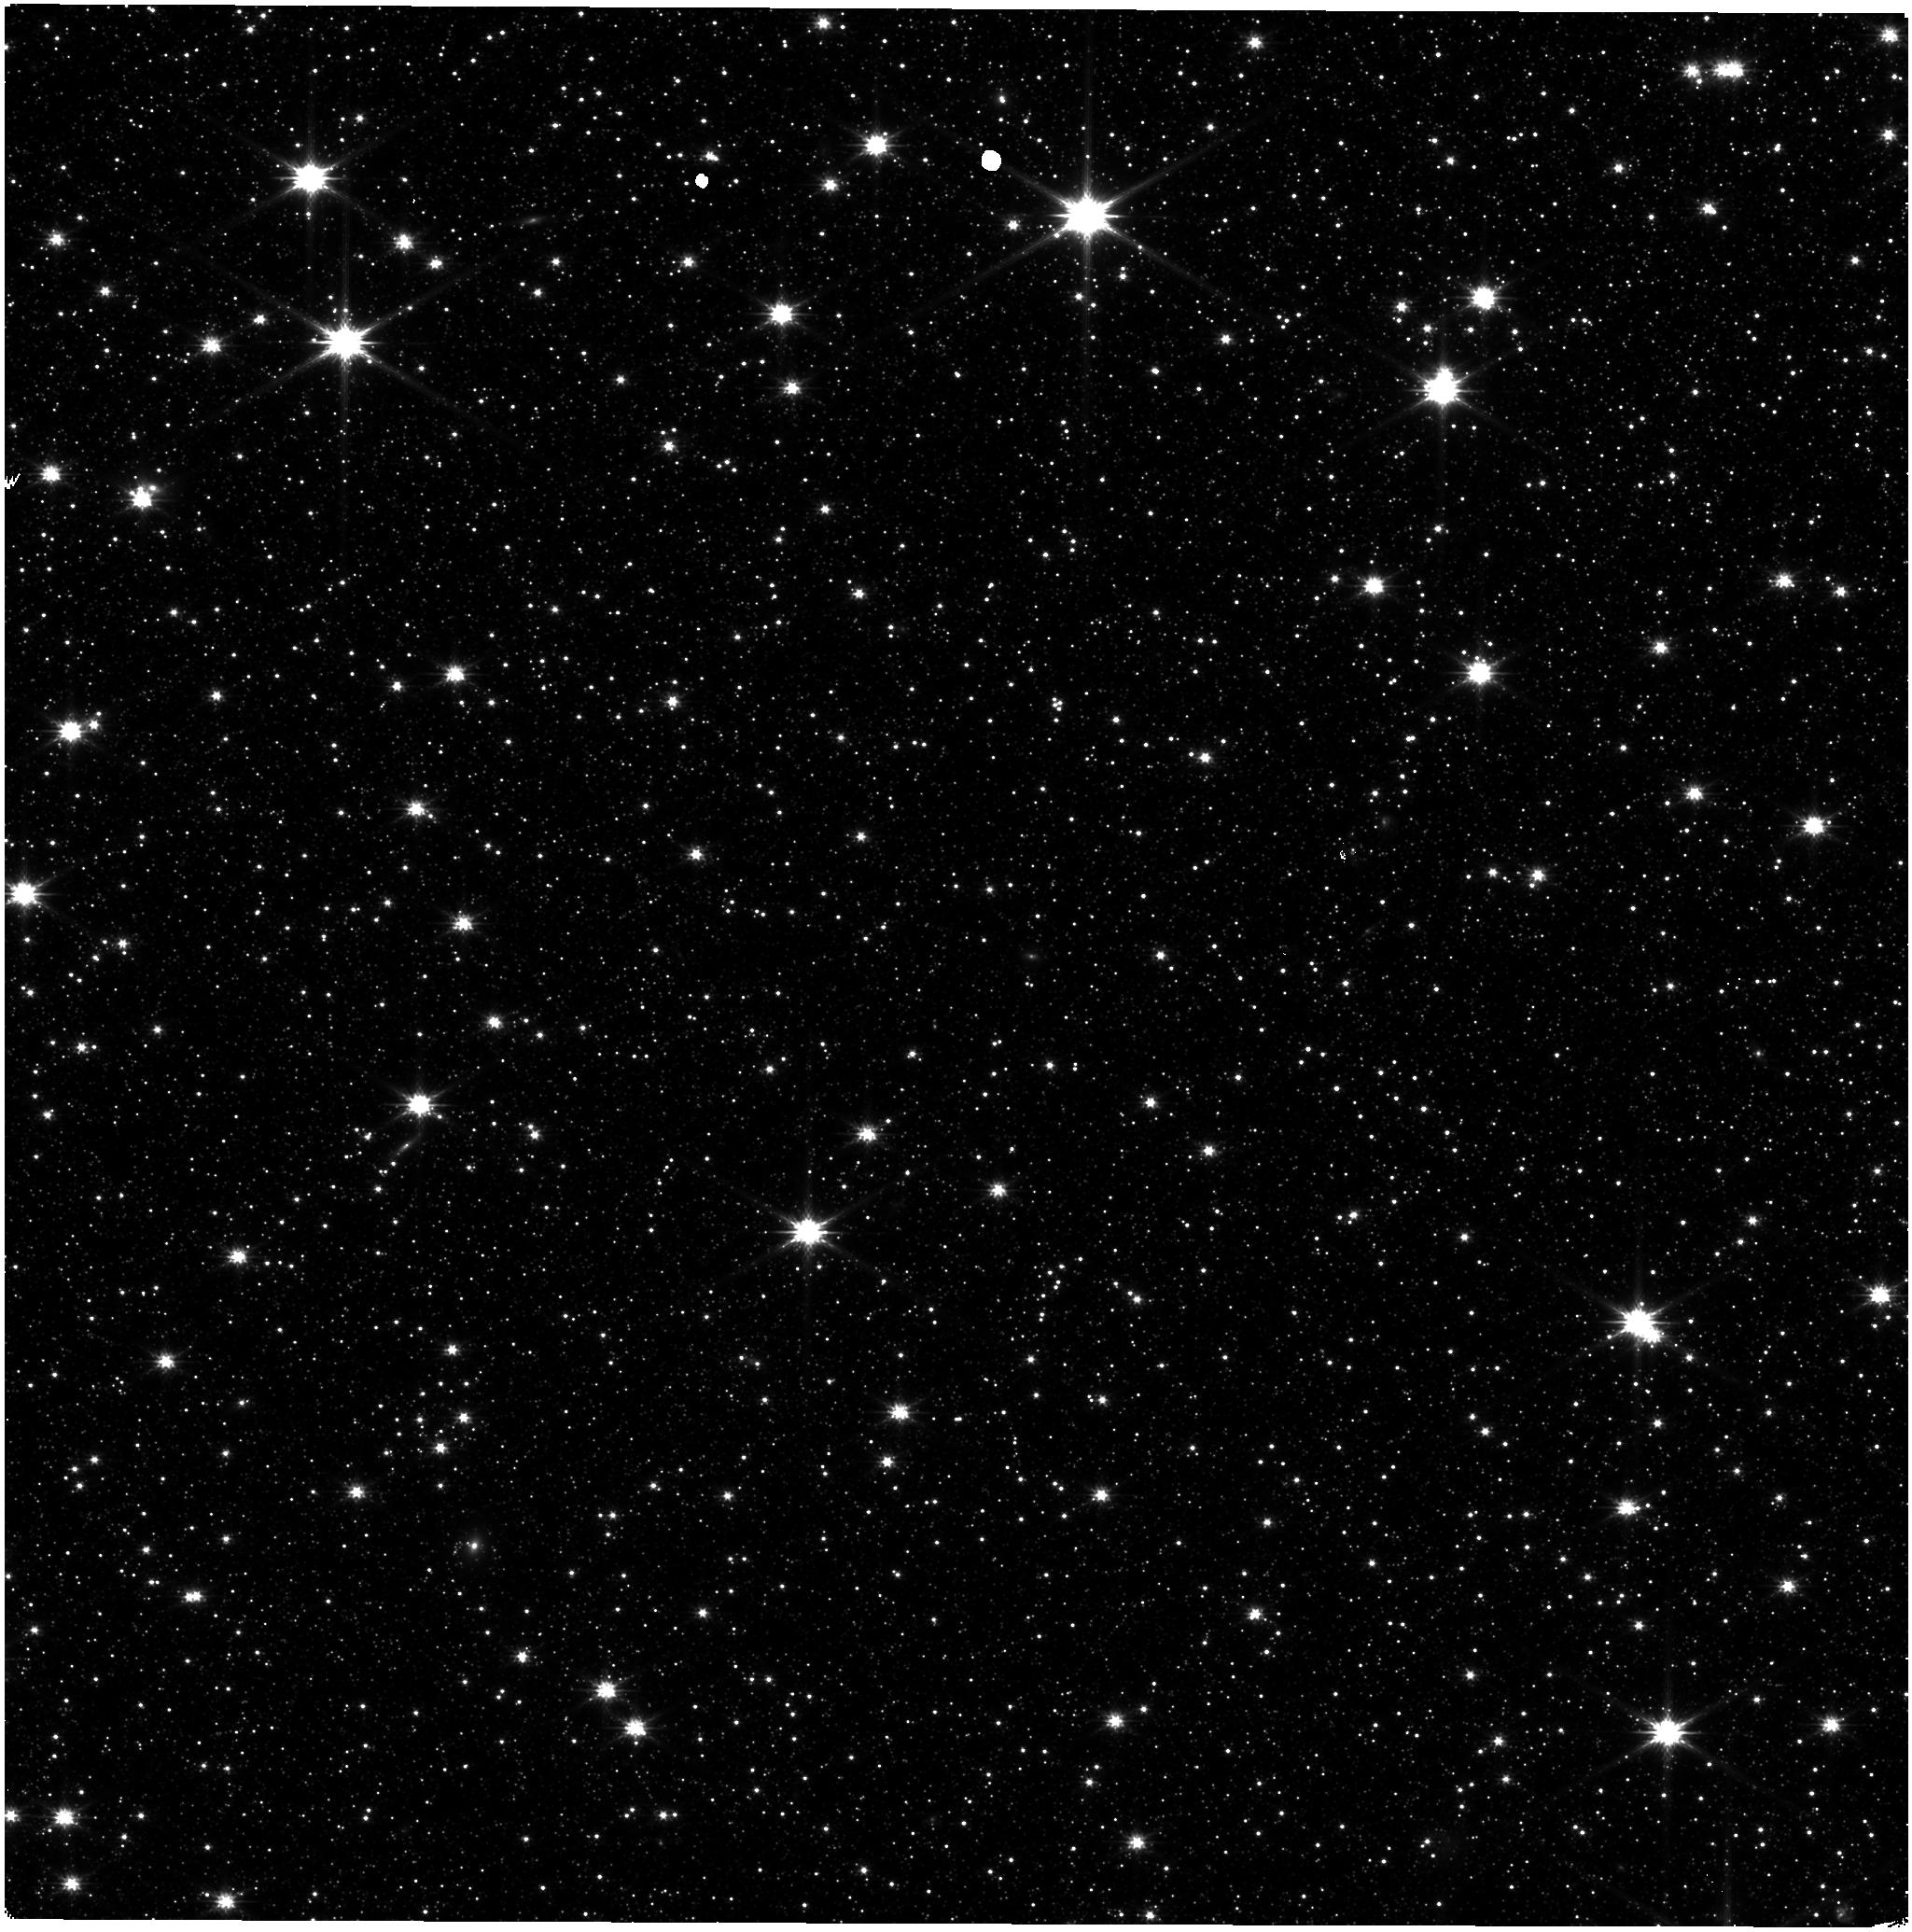
Target: ASTROMETRIC-FIELD
Instrument: NIRISS
Filter: CLEAR+F200W
Exposure: 9 min
Observation ID: jw04475-o011_t001_niriss_clear-f200w

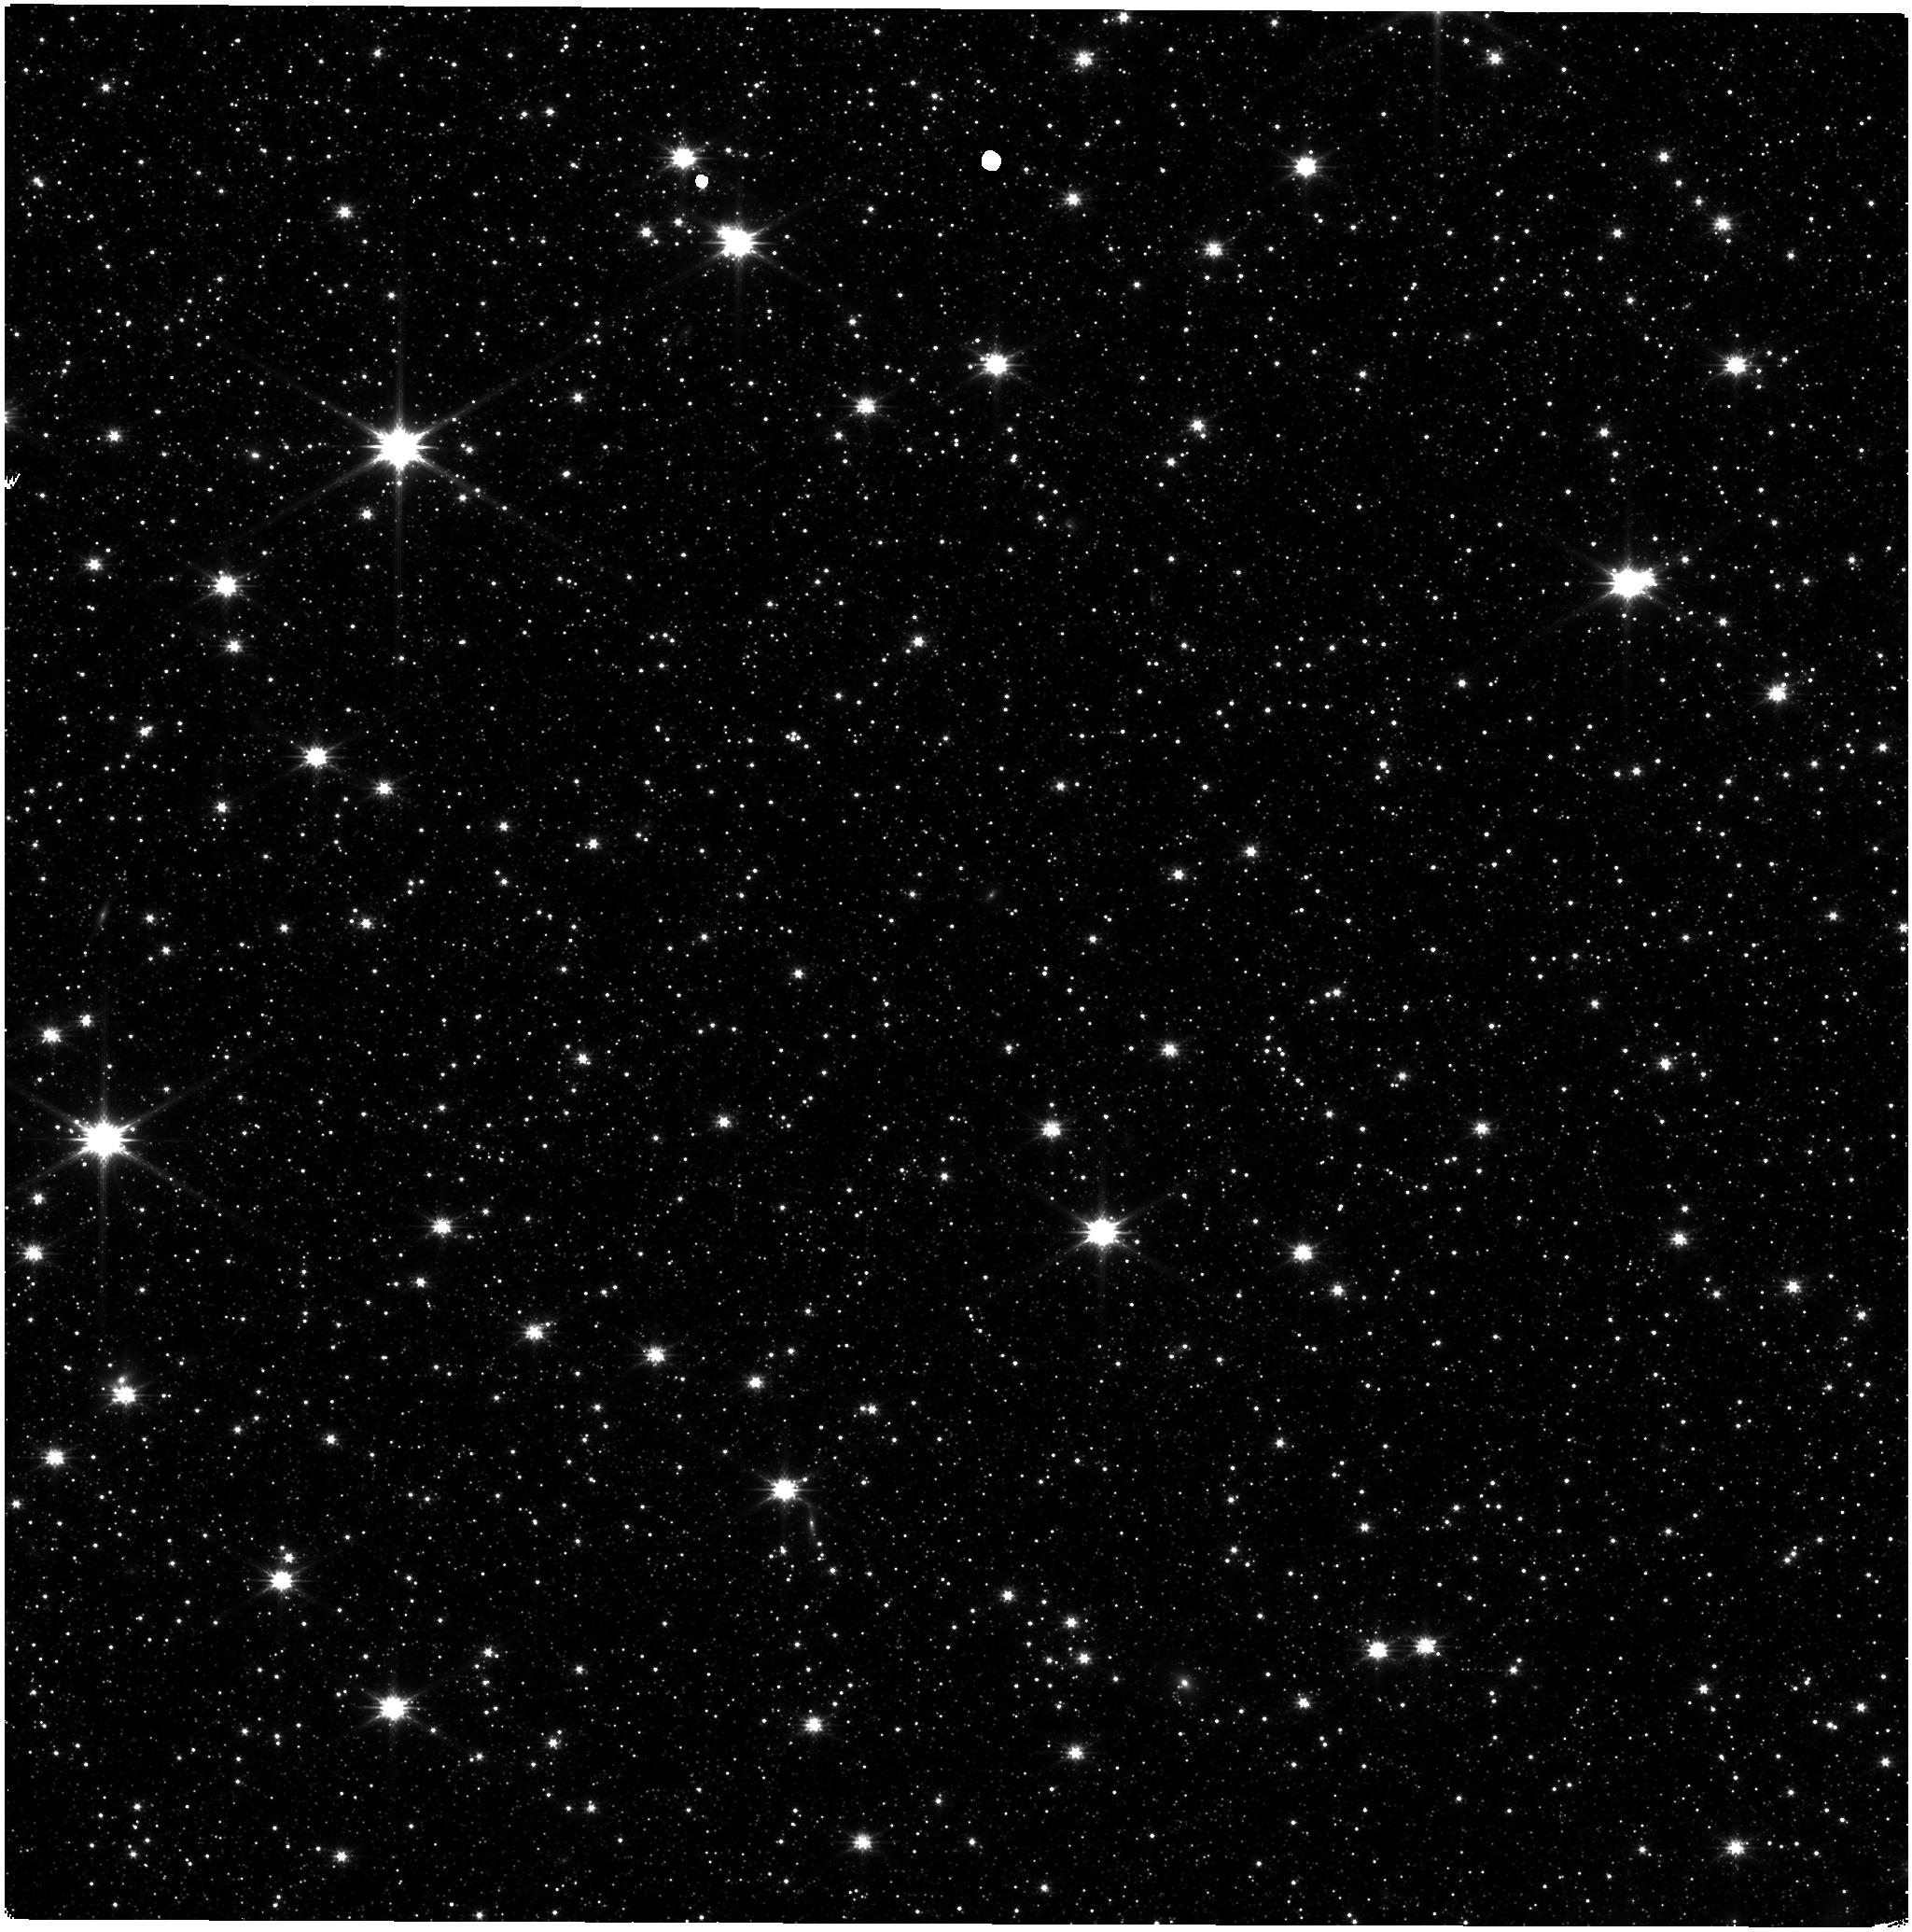
Target: ASTROMETRIC-FIELD
Instrument: NIRISS
Filter: CLEAR+F200W
Exposure: 9 min
Observation ID: jw04475-o009_t001_niriss_clear-f200w

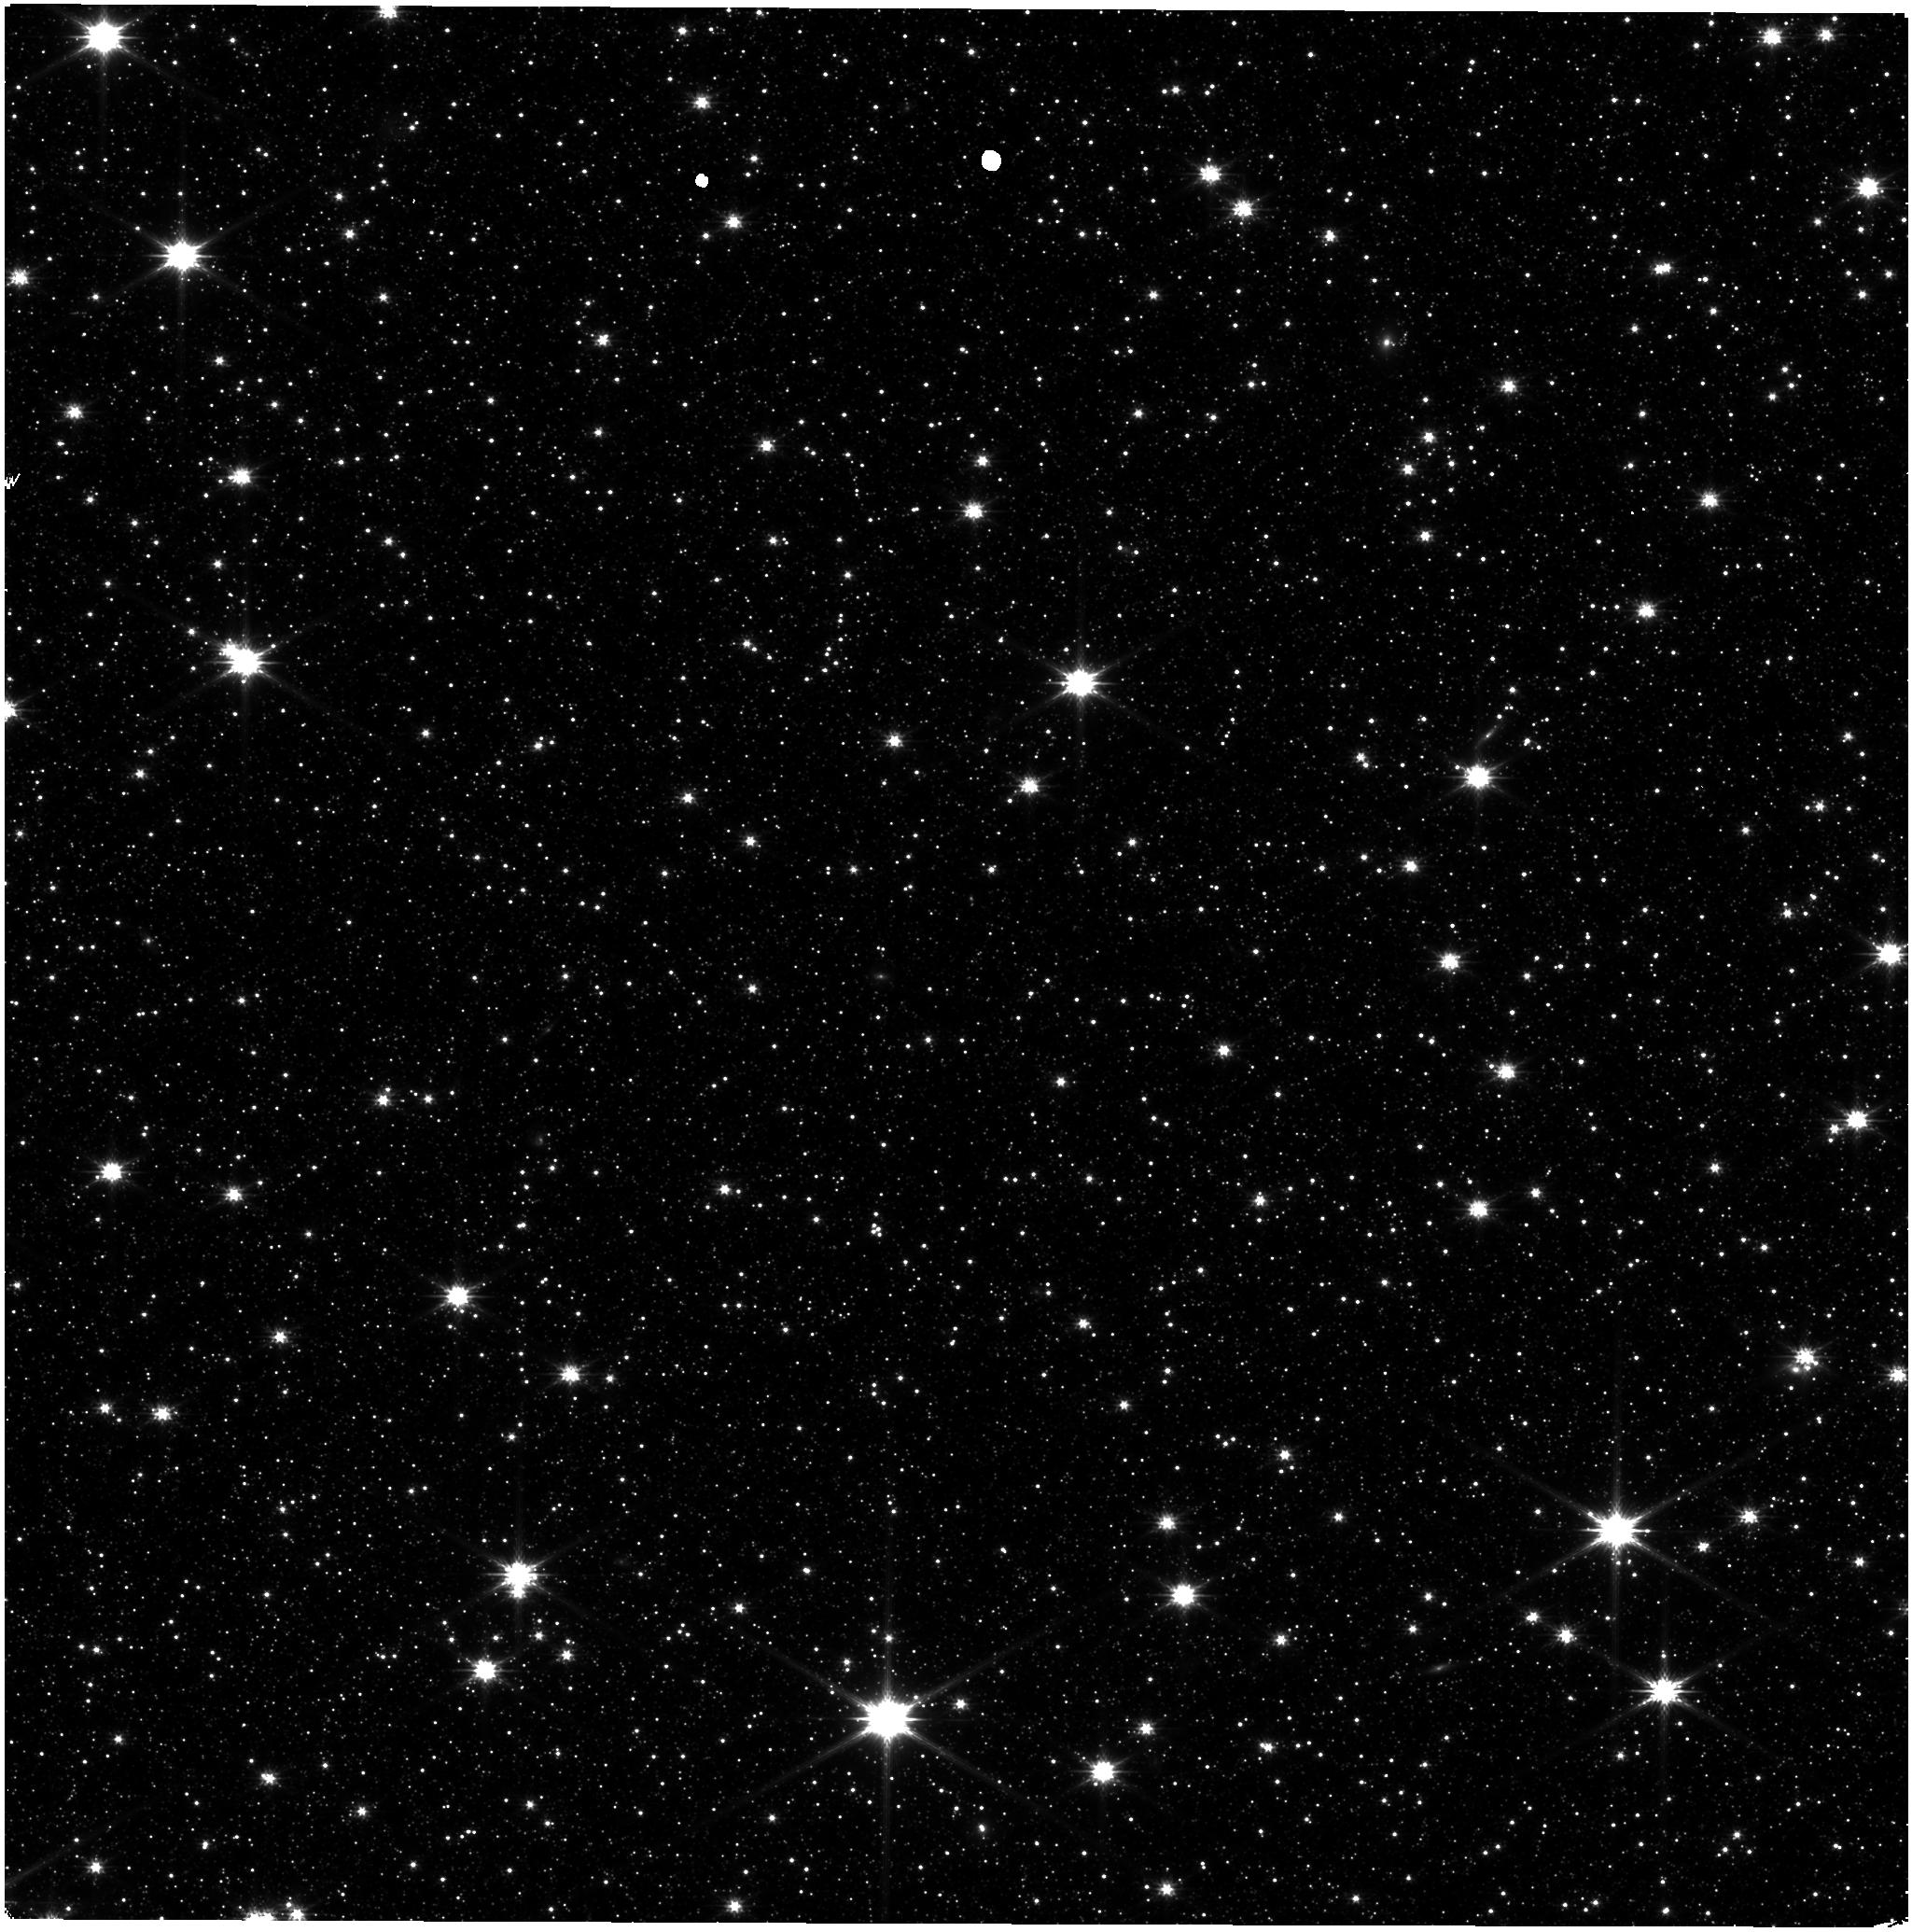
Target: ASTROMETRIC-FIELD
Instrument: NIRISS
Filter: CLEAR+F200W
Exposure: 9 min
Observation ID: jw04475-o005_t001_niriss_clear-f200w

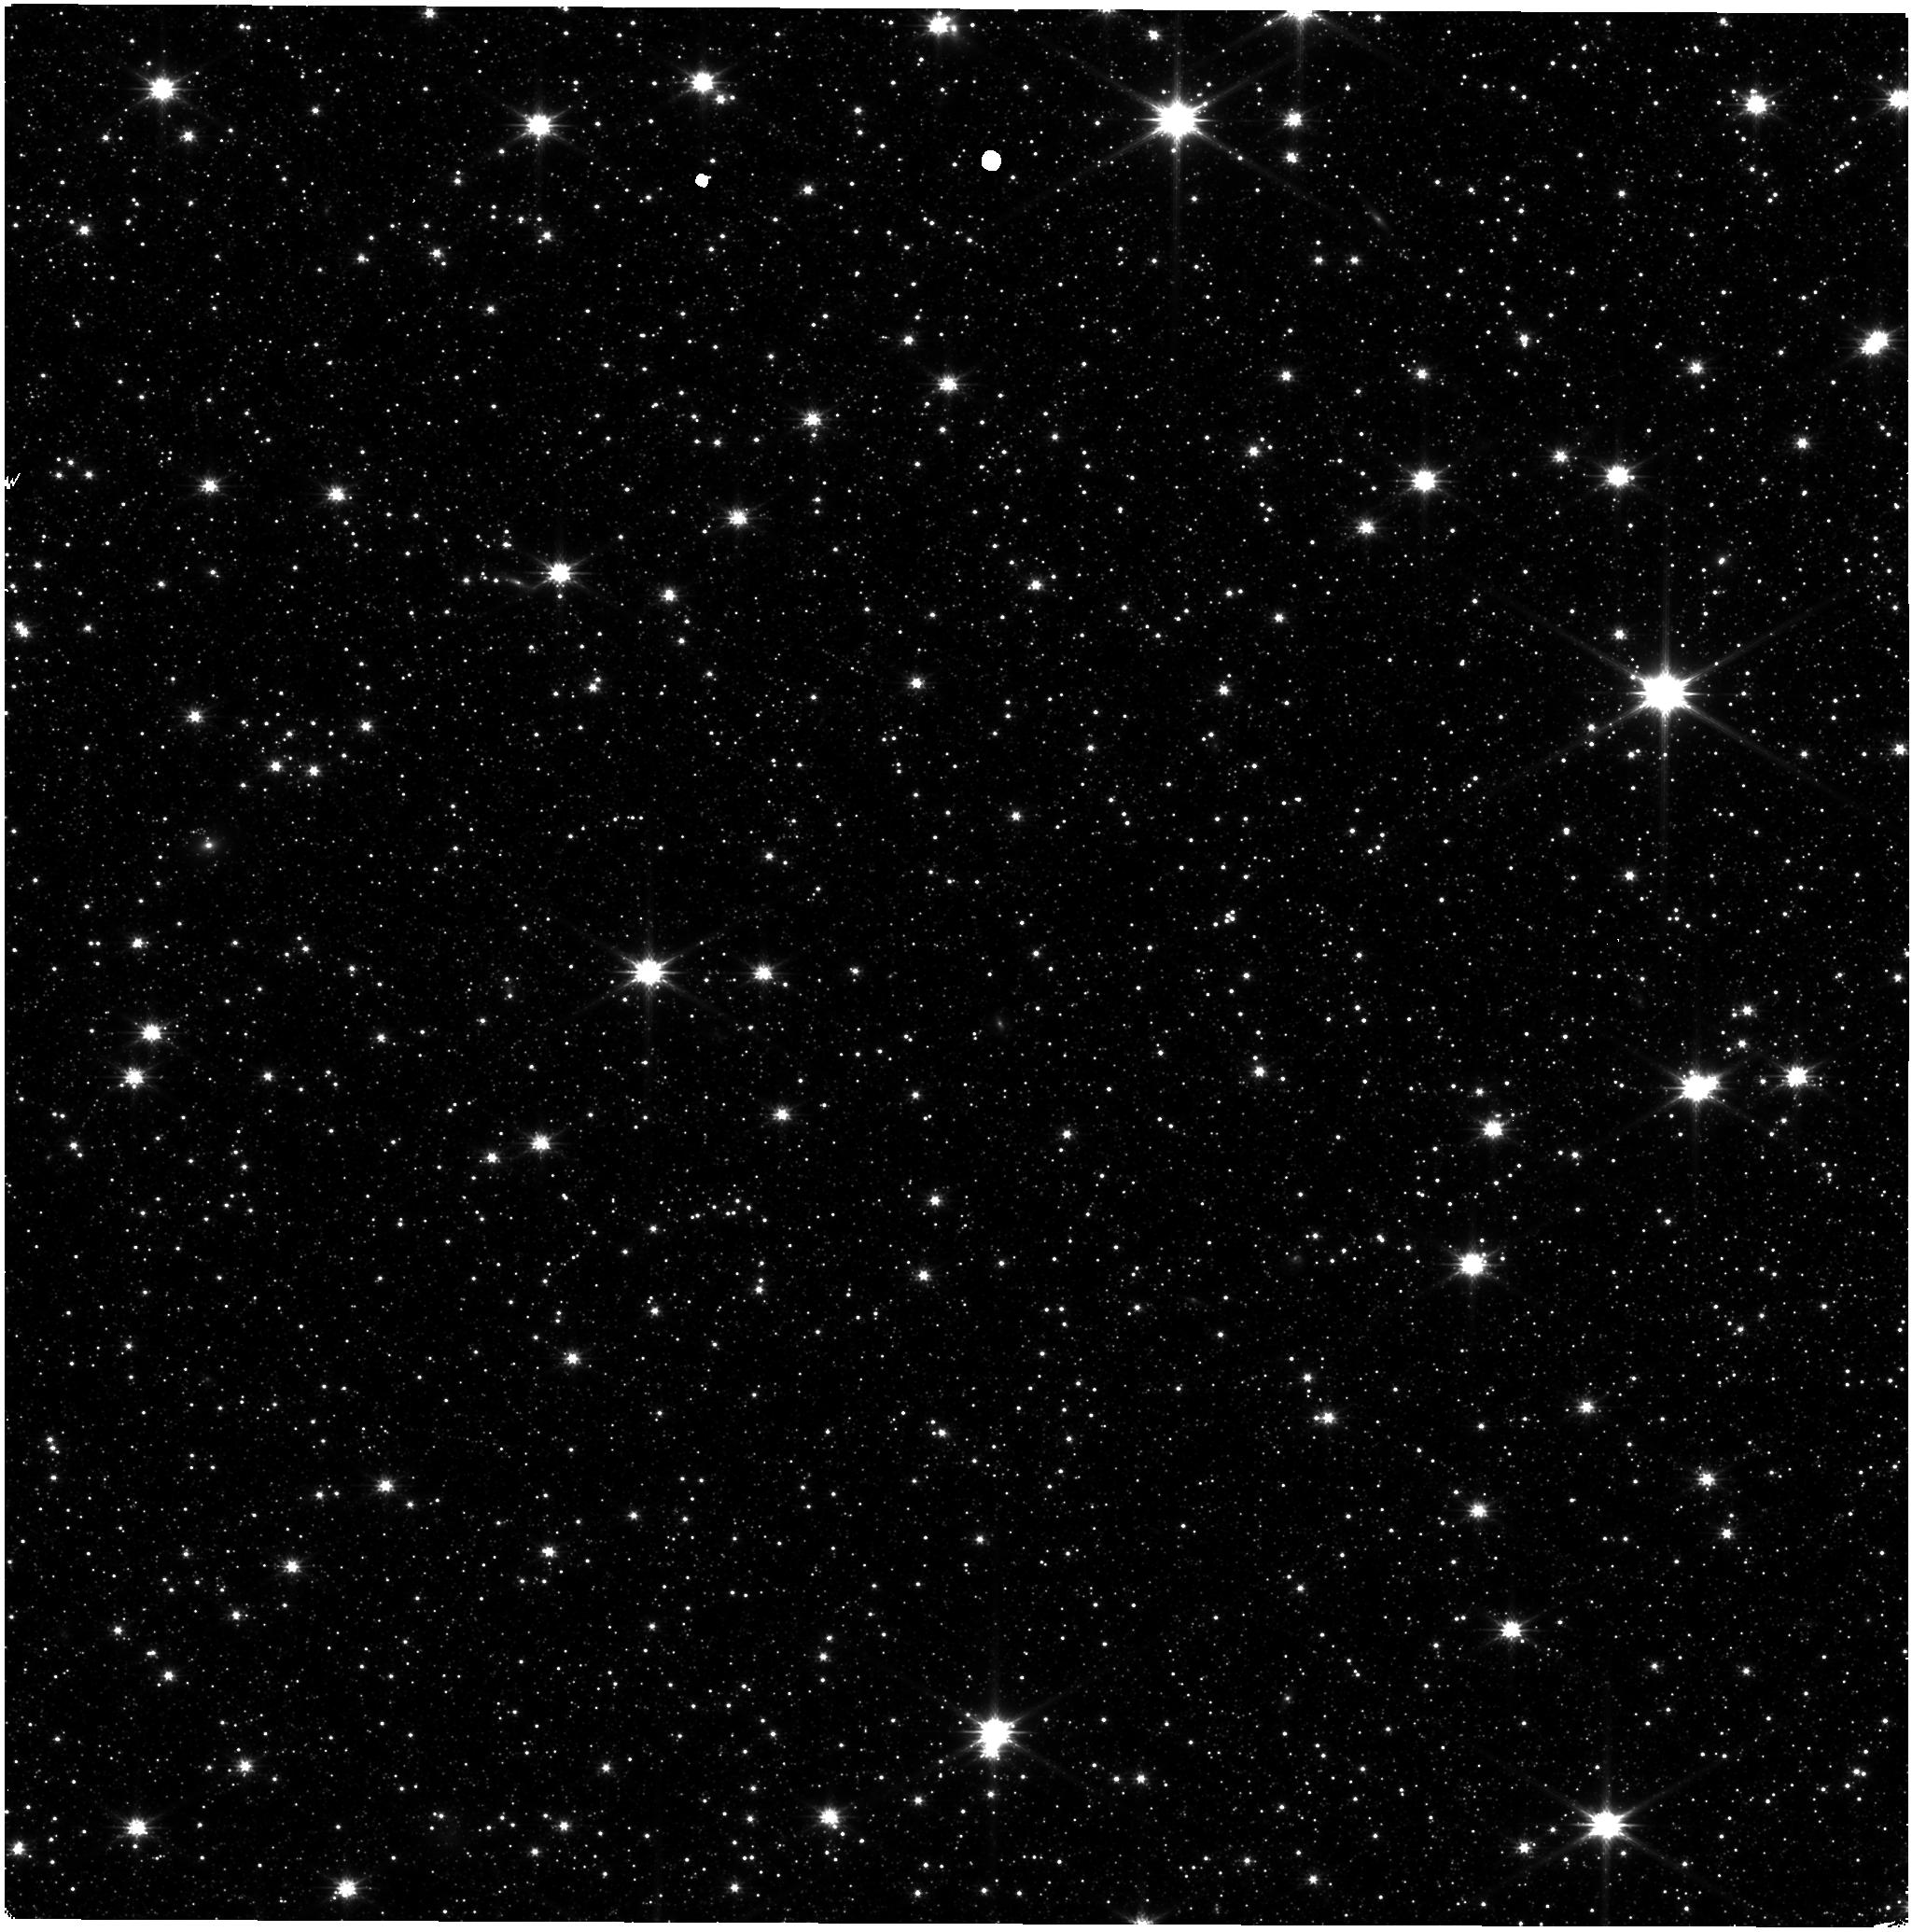
Target: ASTROMETRIC-FIELD
Instrument: NIRISS
Filter: CLEAR+F200W
Exposure: 9 min
Observation ID: jw04475-o001_t001_niriss_clear-f200w

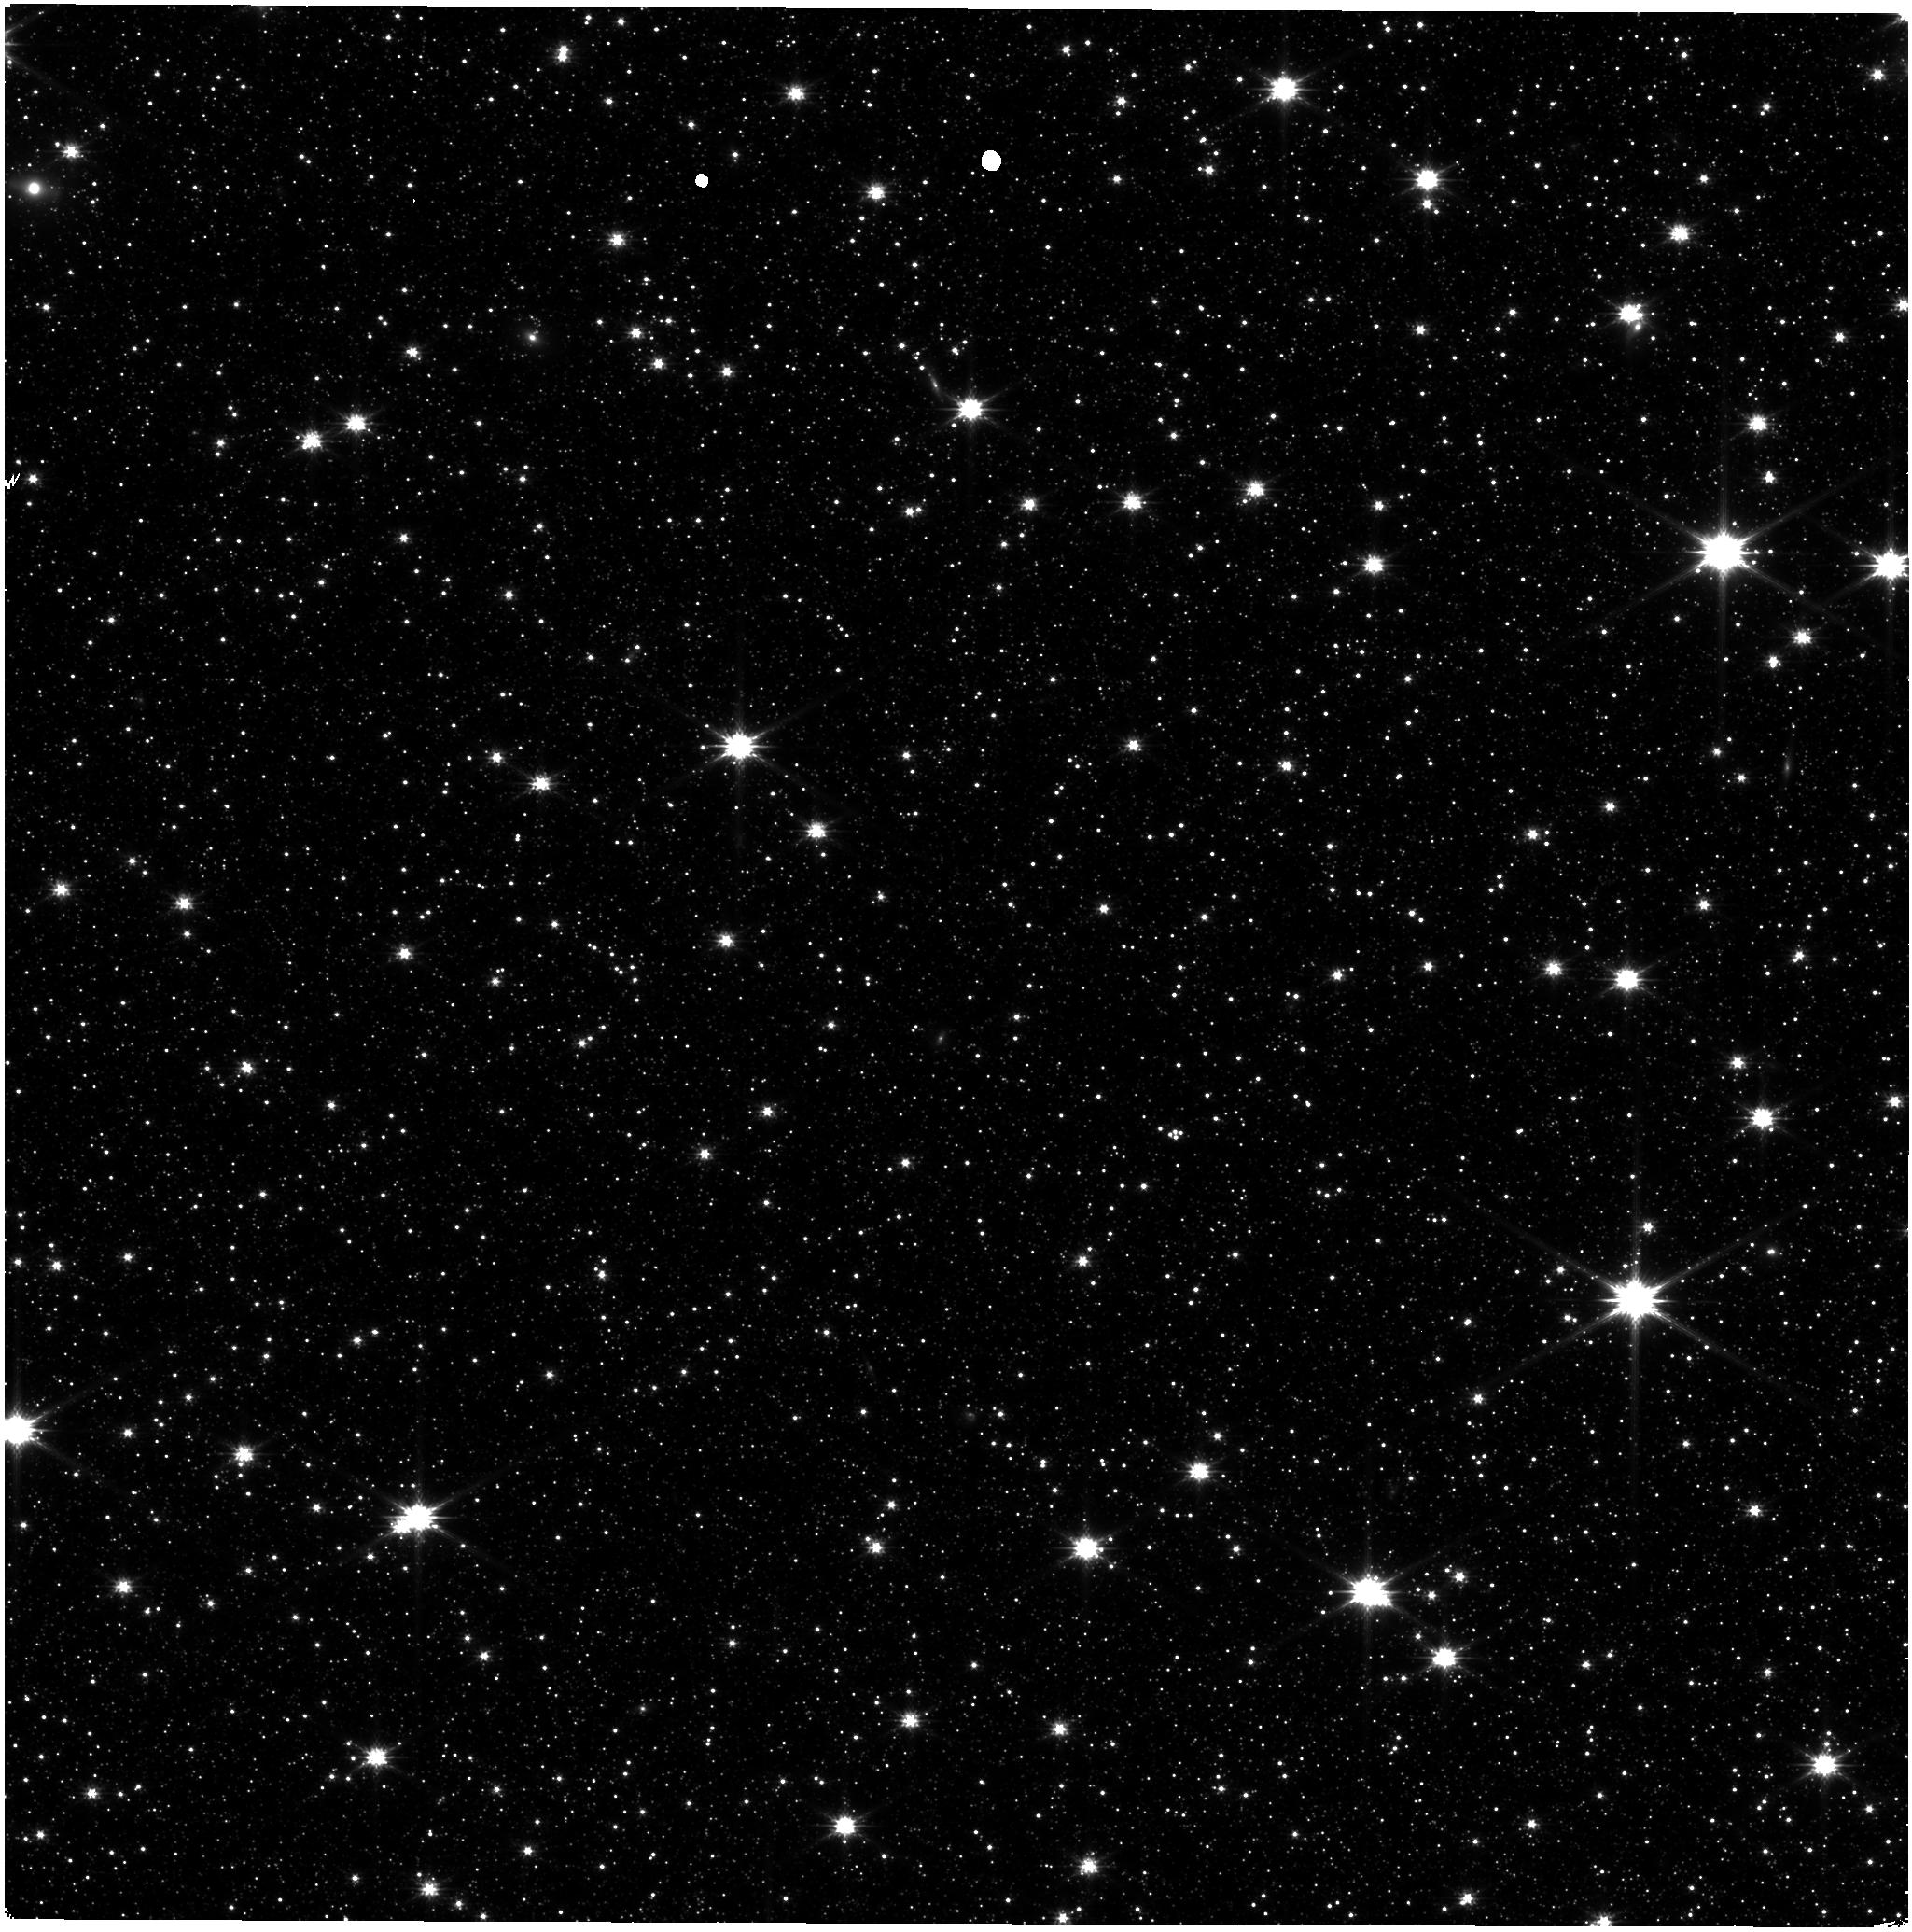
Target: ASTROMETRIC-FIELD
Instrument: NIRISS
Filter: CLEAR+F200W
Exposure: 9 min
Observation ID: jw04475-o003_t001_niriss_clear-f200w

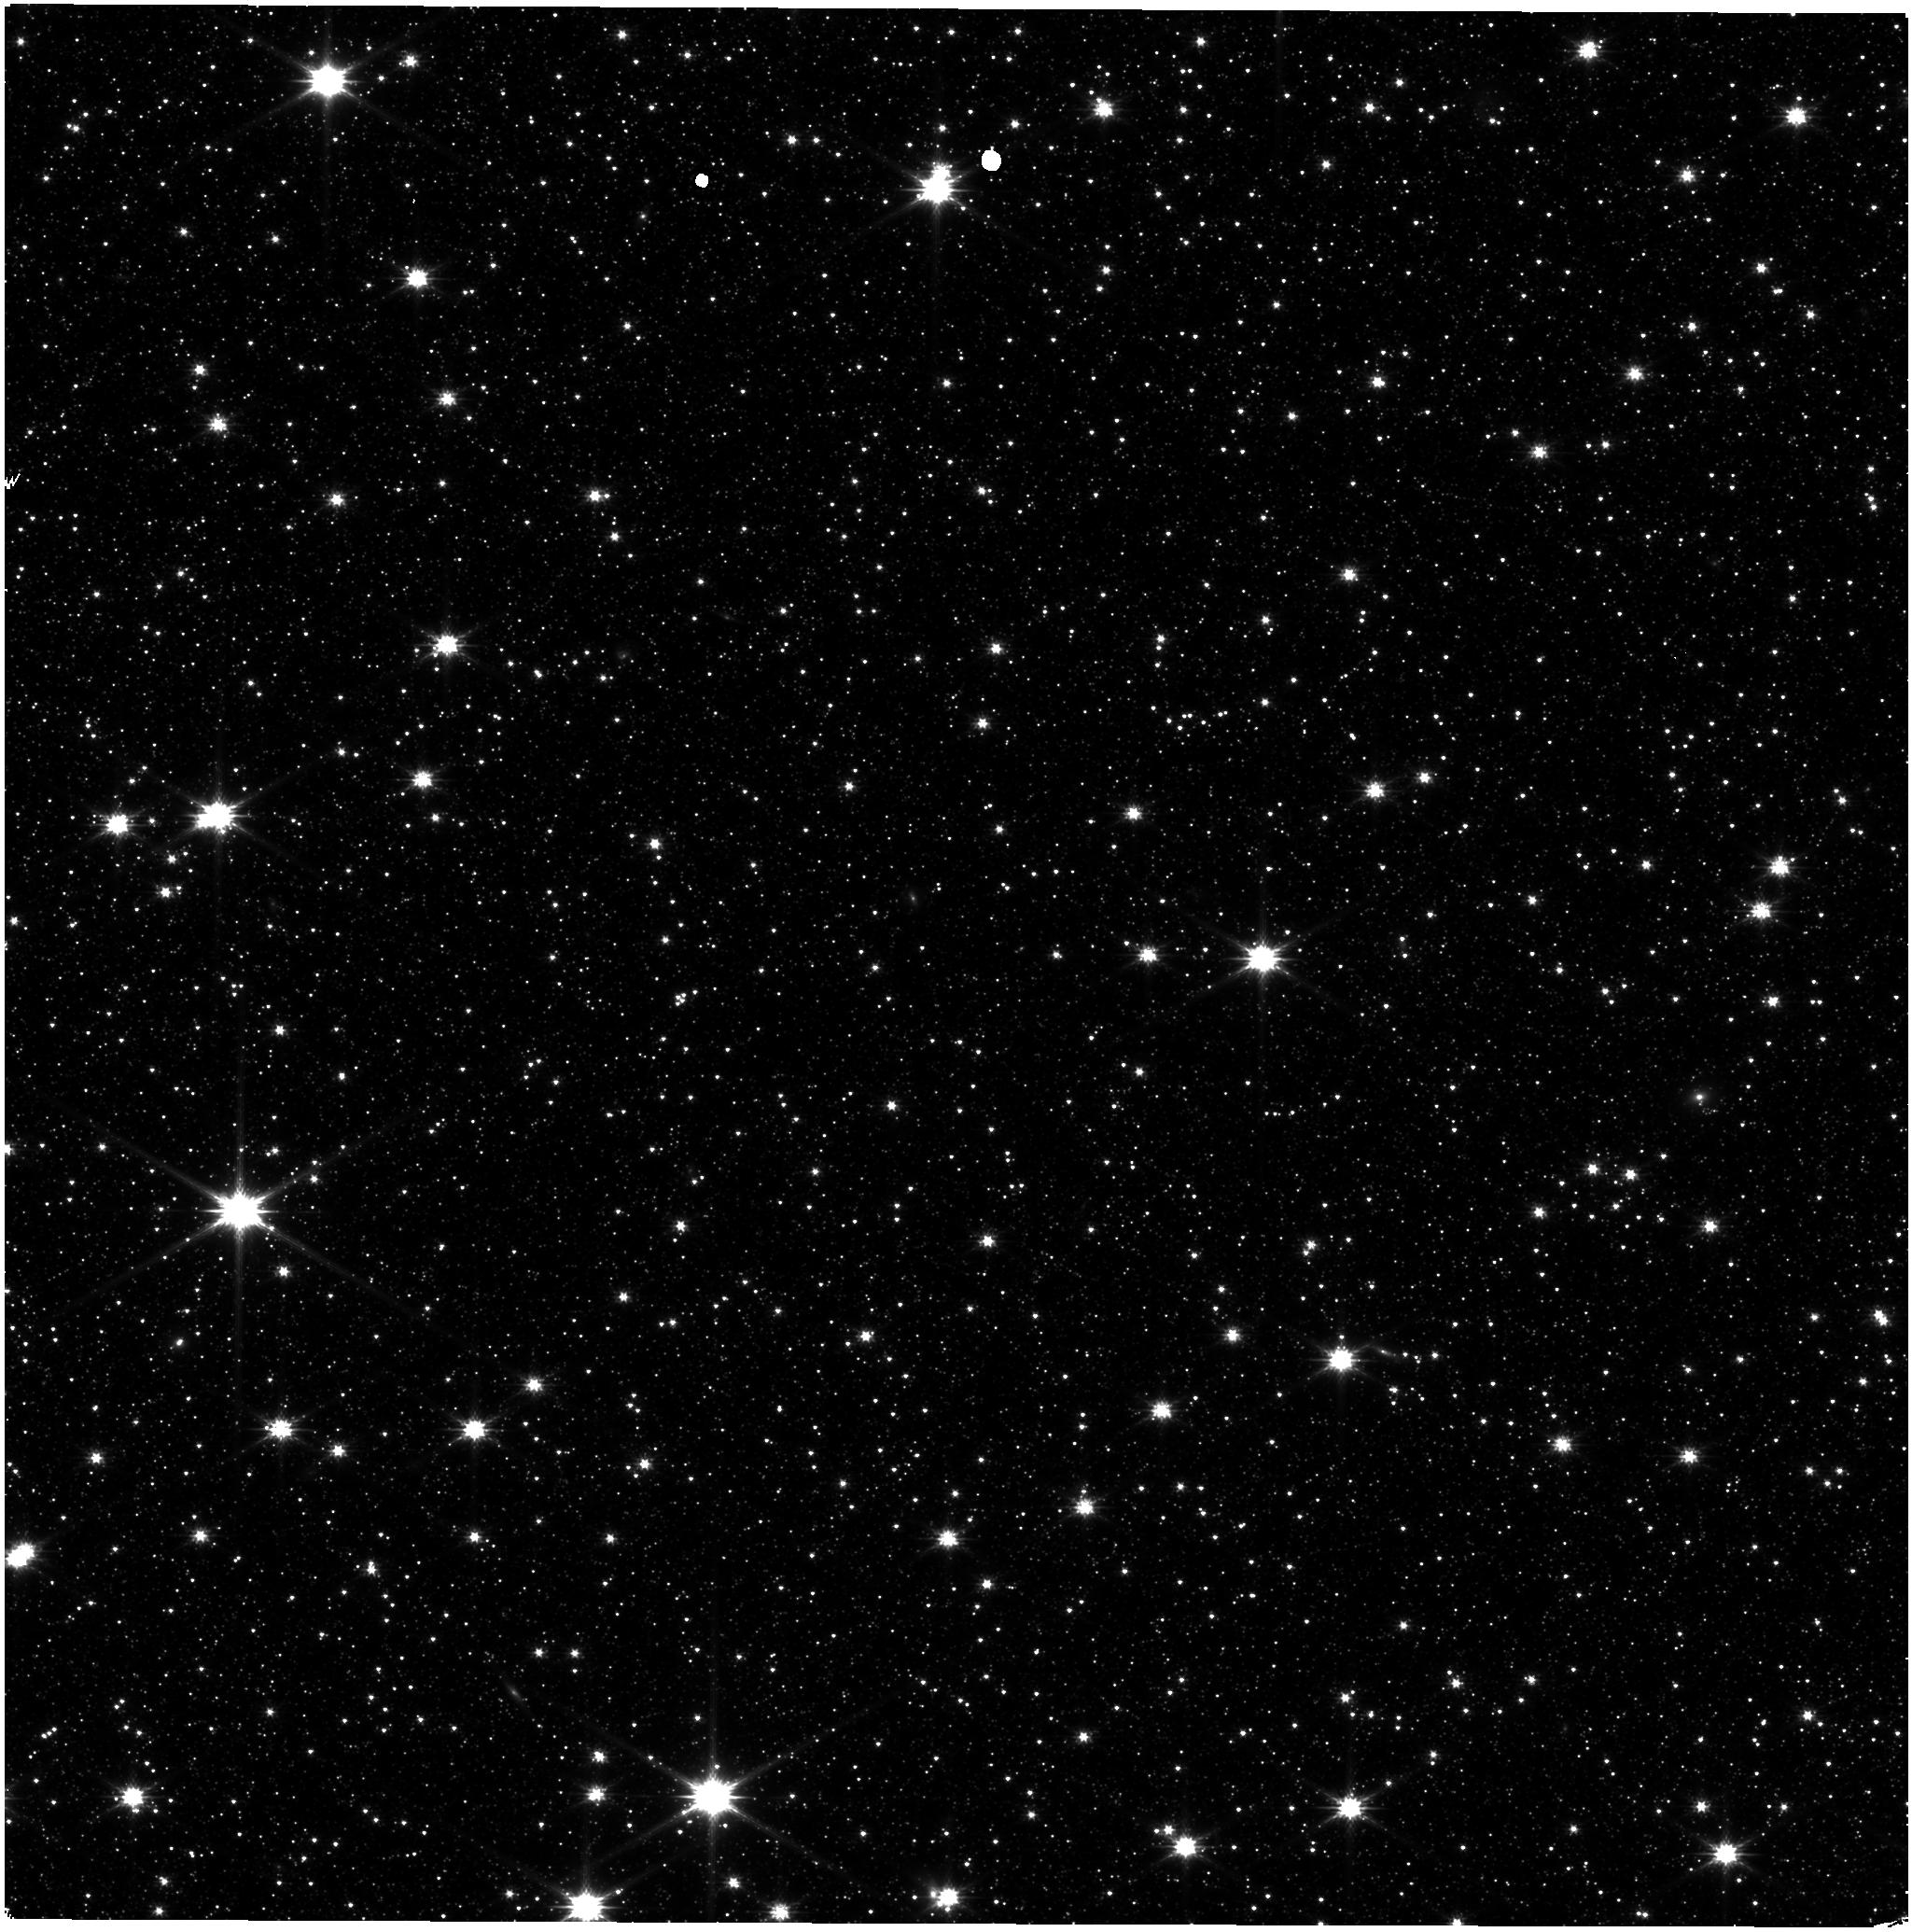
Target: ASTROMETRIC-FIELD
Instrument: NIRISS
Filter: CLEAR+F200W
Exposure: 9 min
Observation ID: jw04475-o007_t001_niriss_clear-f200w

NIRISS Stability Monitoring (PI: Volk, Kevin)

We request bi-monthly observations of the LMC astrometric field for monitoring of the NIRISS photometric stability and as a quick check on the astrometric stability of the instrument. This is a continuation of cycle 1 calibation program 1515. This calibration program may change in response to system developments and the final Cycle 2 science program.